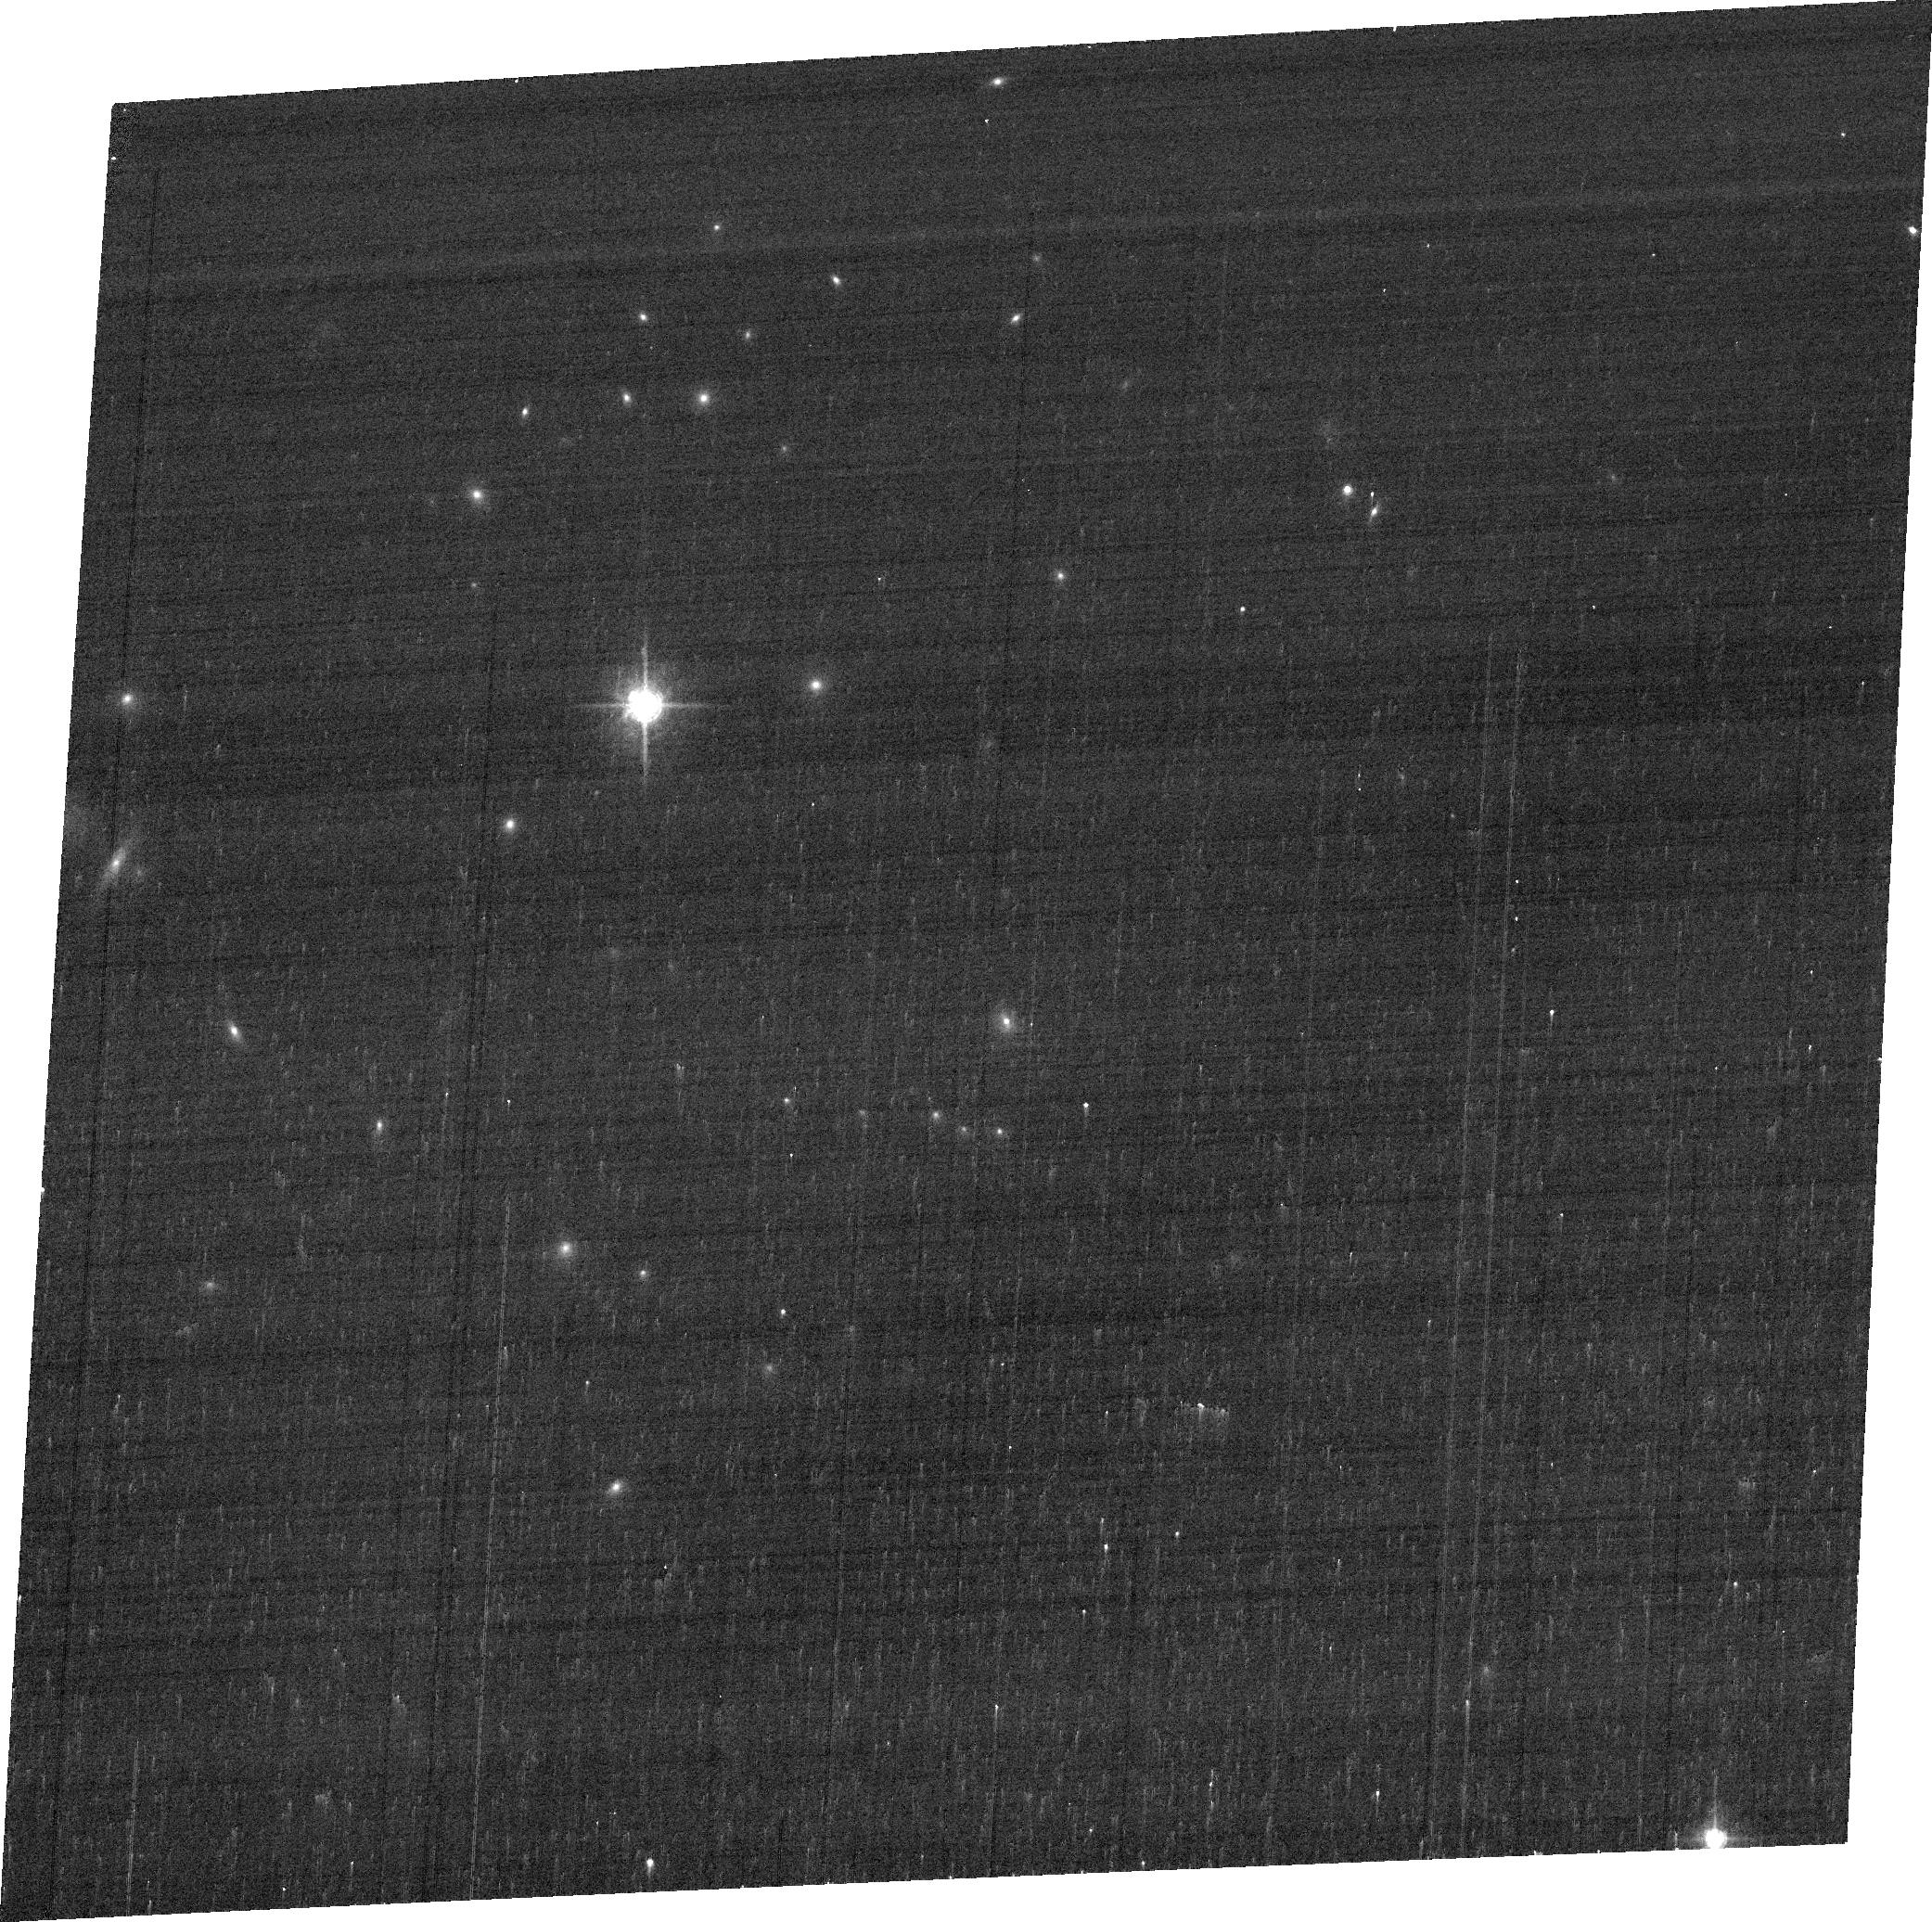
Target: E1821+643
Instrument: ACS/WFC
Filter: FR647M
Exposure: 3 min
Observation ID: jcbp01040

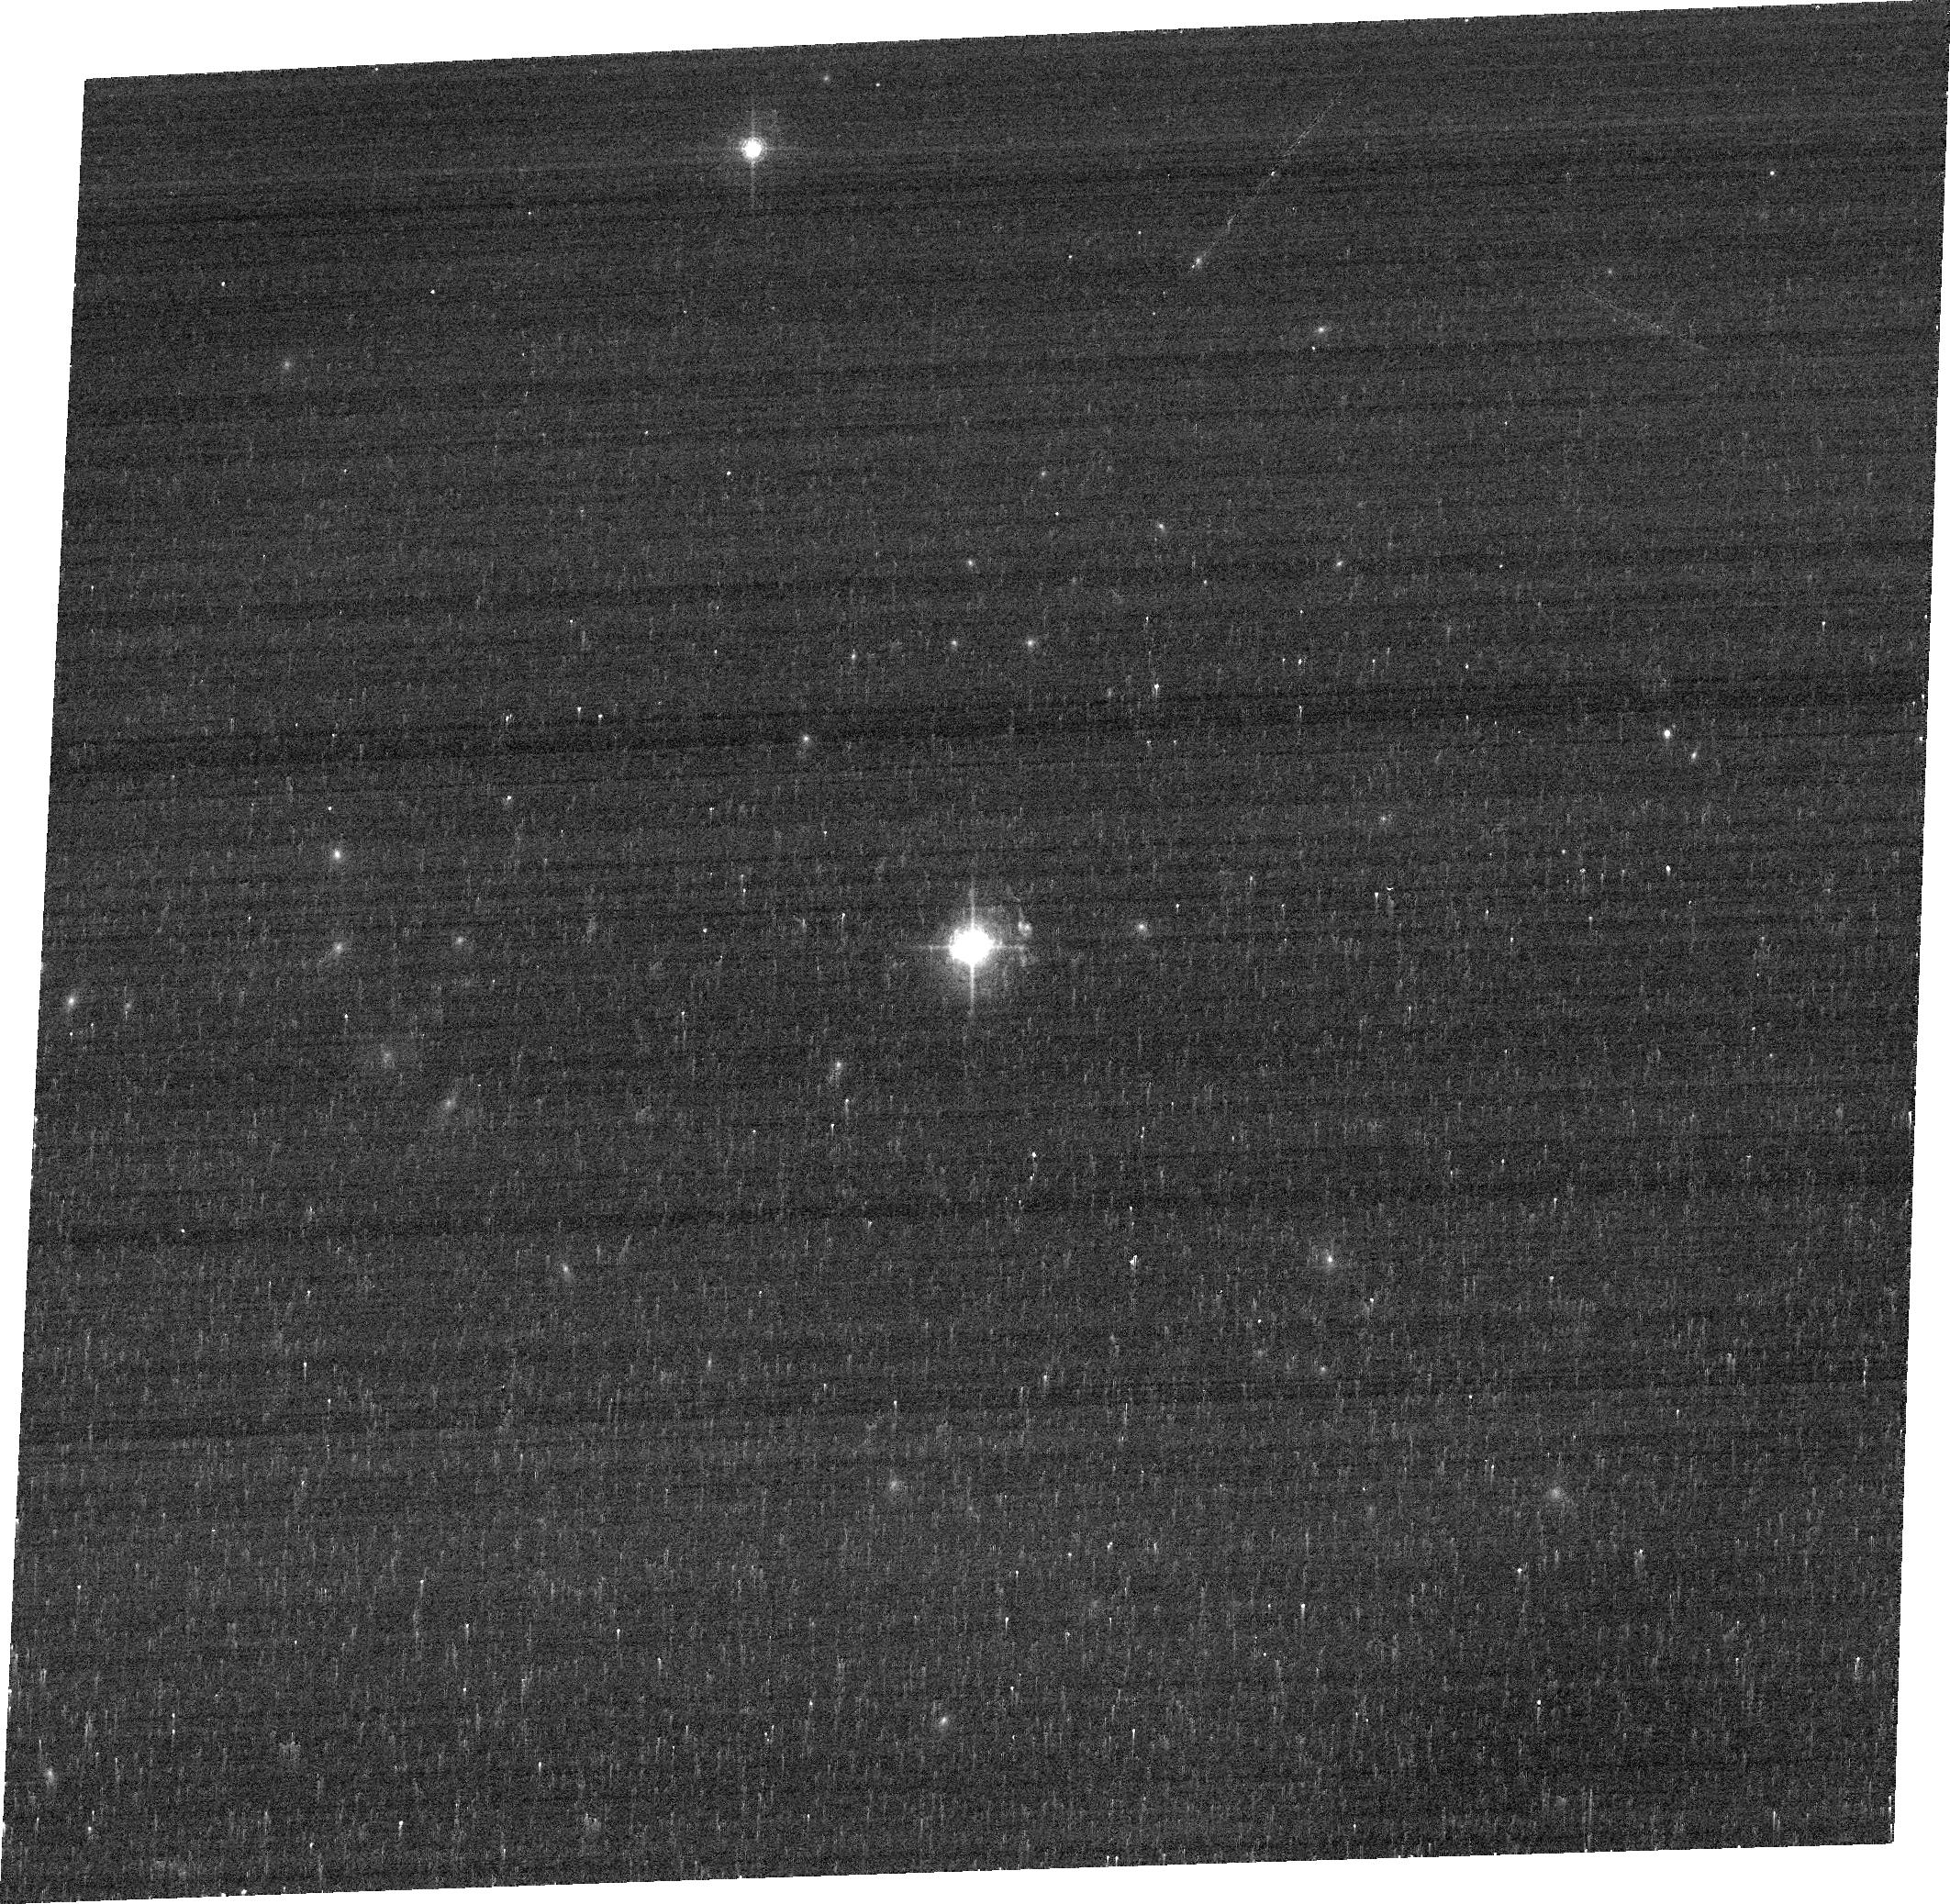
Target: E1821+643
Instrument: ACS/WFC
Filter: FR656N
Exposure: 7 min
Observation ID: jcbp01010

Is there a kicked supermassive black hole in E1821+643? (PI: Robinson, Andrew)

The formation of binary supermassive black holes (BBH) in galaxy centers appears to be an inevitable consequence of hierarchical structure formation. General Relativity predicts that, when a BBH coalesces, the merged SMBH recoils with a velocity that may reach several 1000 km/s. The luminous quasar E1821+643 is one of only 3 SMBH recoil candidates that have been identified via Doppler shifting of emission lines from the retained gas. This case is unique in that the Doppler shift is seen in both direct and scattered light, allowing us to infer a relative velocity of 2100 km/s between the quasar nucleus and host galaxy. By itself, this does not exclude alternative models such as a BBH or anisotropic wind, but follow-up spectroastrometric measurements reveal a relative displacement between the nucleus and the gas emitting the [OIII]4959, 5007 lines that is consistent with the recoil hypothesis. The apparent displacement, however, could also be due to an asymmetric circum-nuclear distribution of the [OIII] emission. In order to distinguish between these two possibilities we propose ACS/WFC ramp filter imaging in [OIII] to map the distribution of narrow-line emission on sub-arcsecond scales. The observations will also allow us to study the relationship between the narrow-line gas and the arcsecond-scale radio source, which has morphological features that may relate to precession in a BBH system, or a "spin-flip" following coalescence. With this modest investment of HST time we will take a key step in establishing the nature of the E1821+643 system, which may ultimately yield direct observational evidence for BBH coalescence and high velocity gravitational recoils.